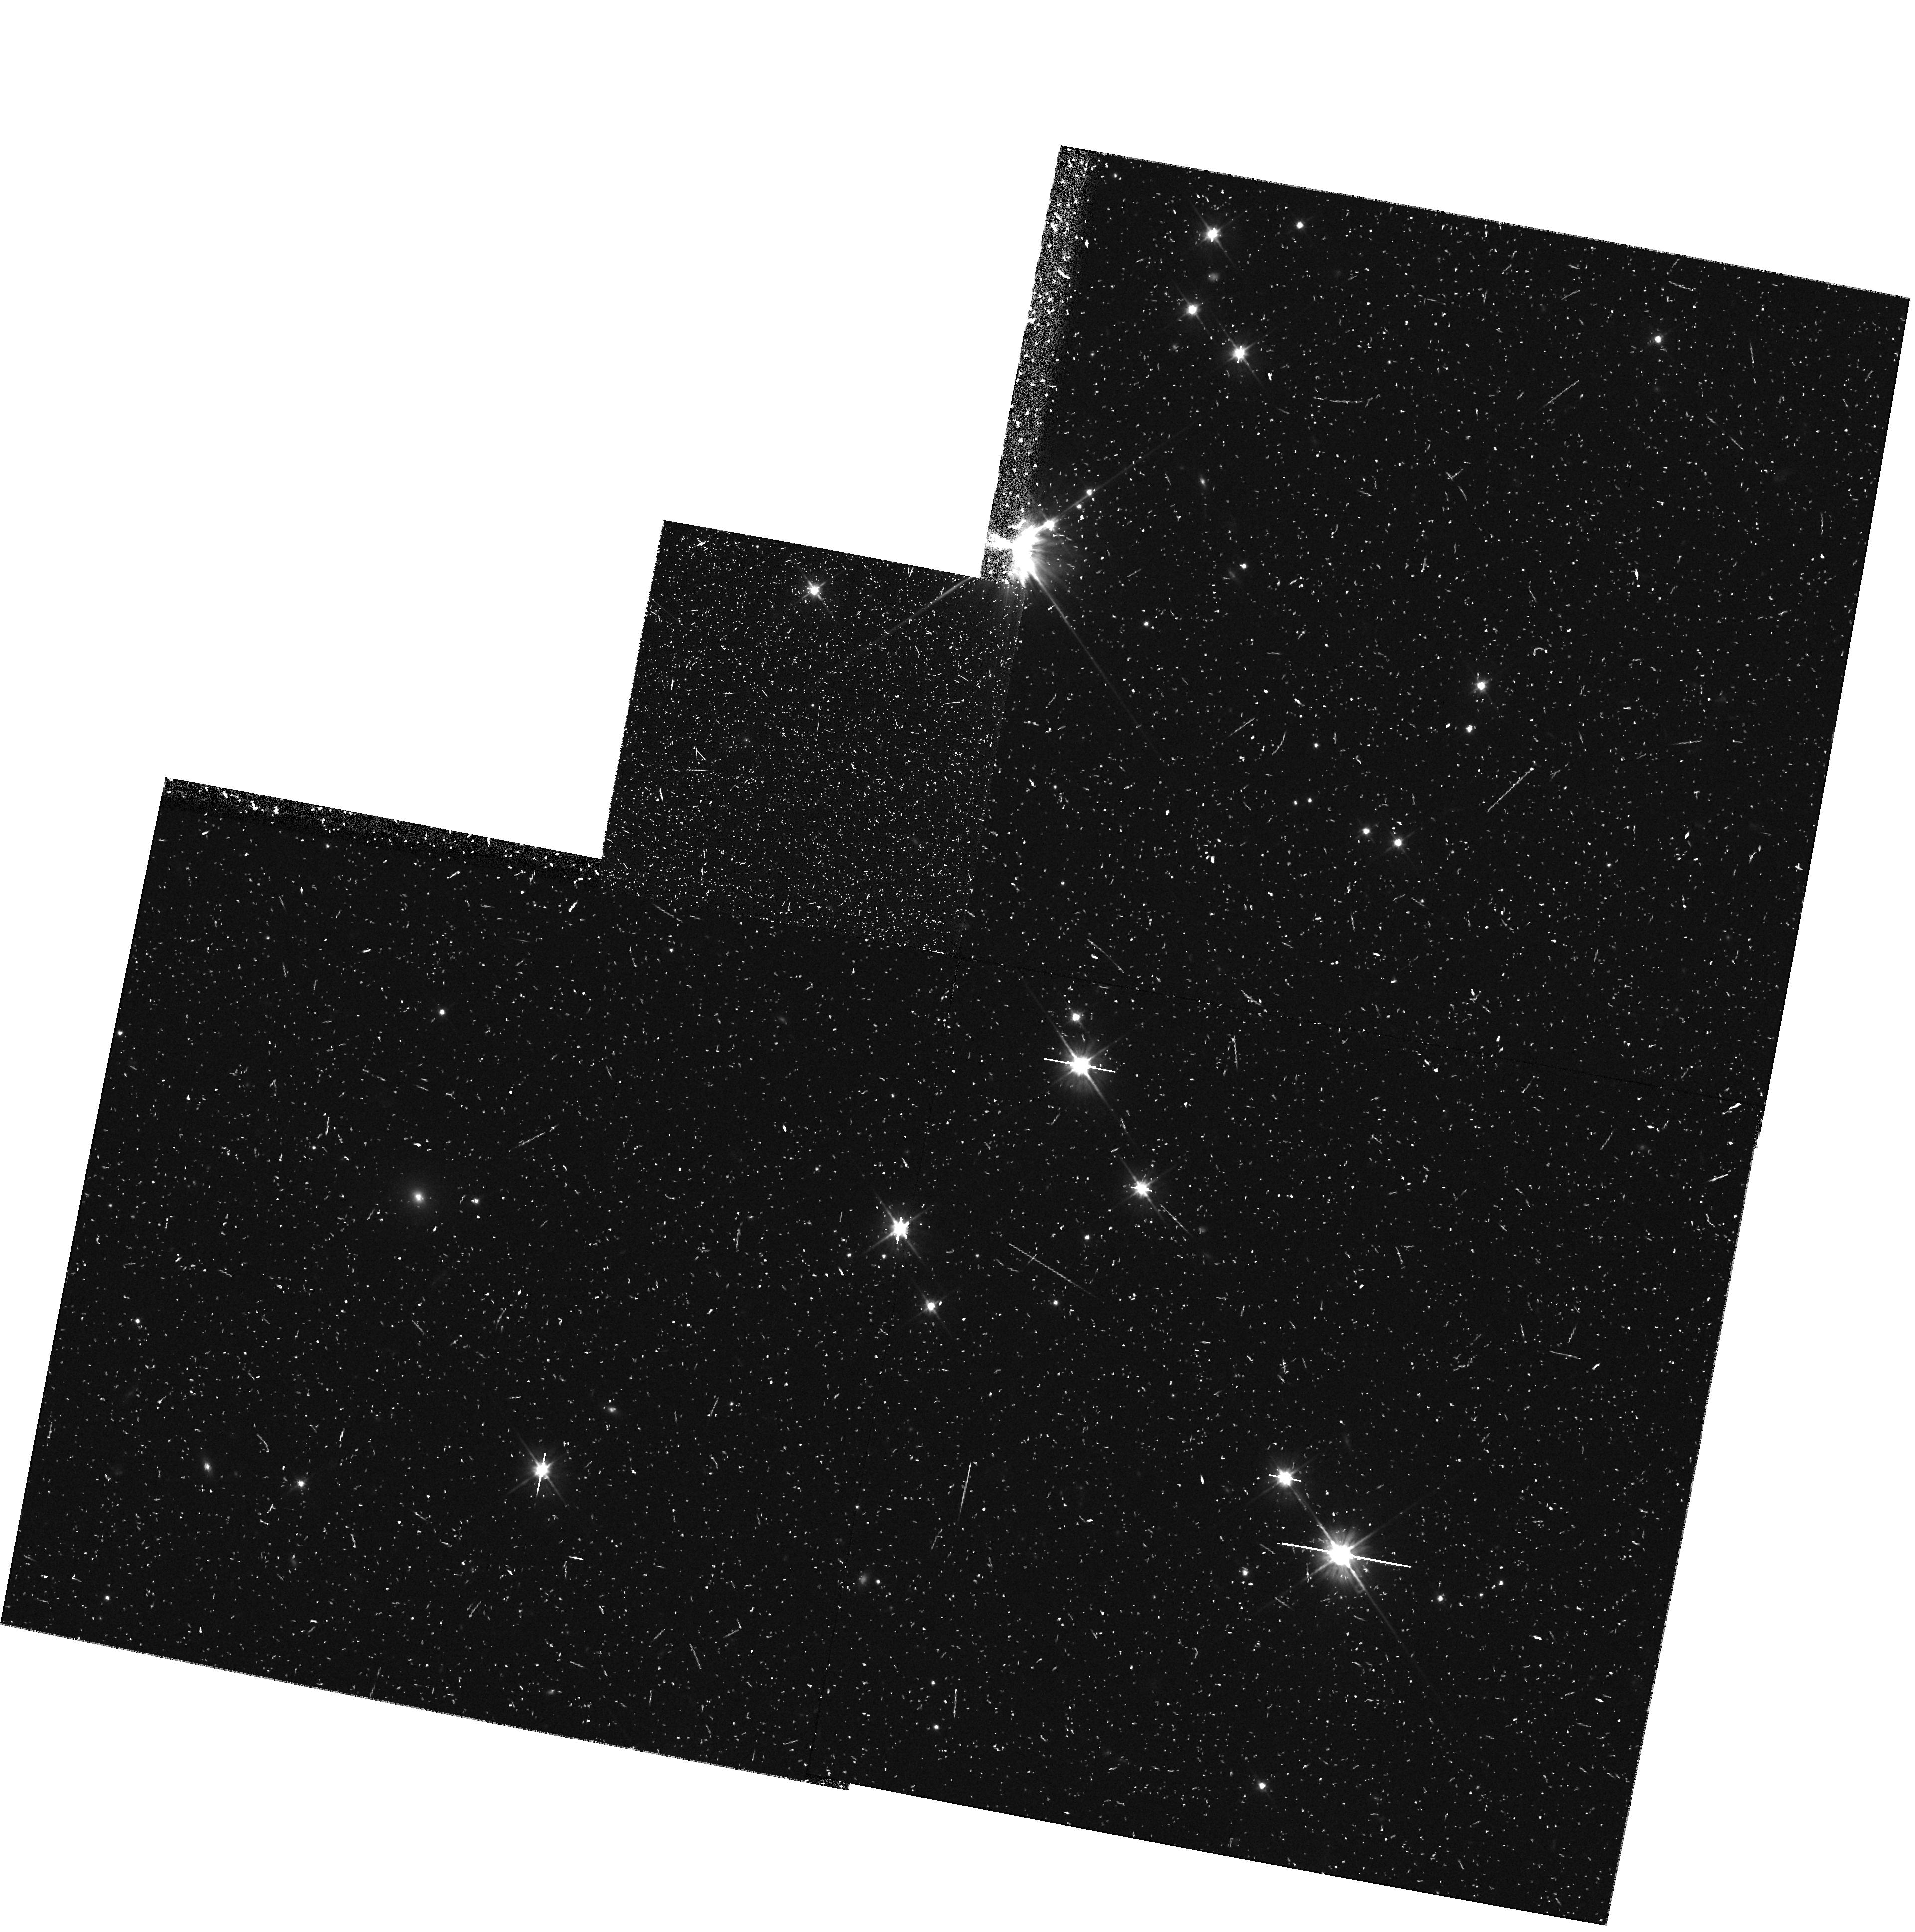
Target: field at RA 327.815°, Dec 28.729°
Instrument: WFPC2/PC
Filter: F606W
Exposure: 32 min
Observation ID: hst_7203_4p_wfpc2_pc_f606w_u3b84p

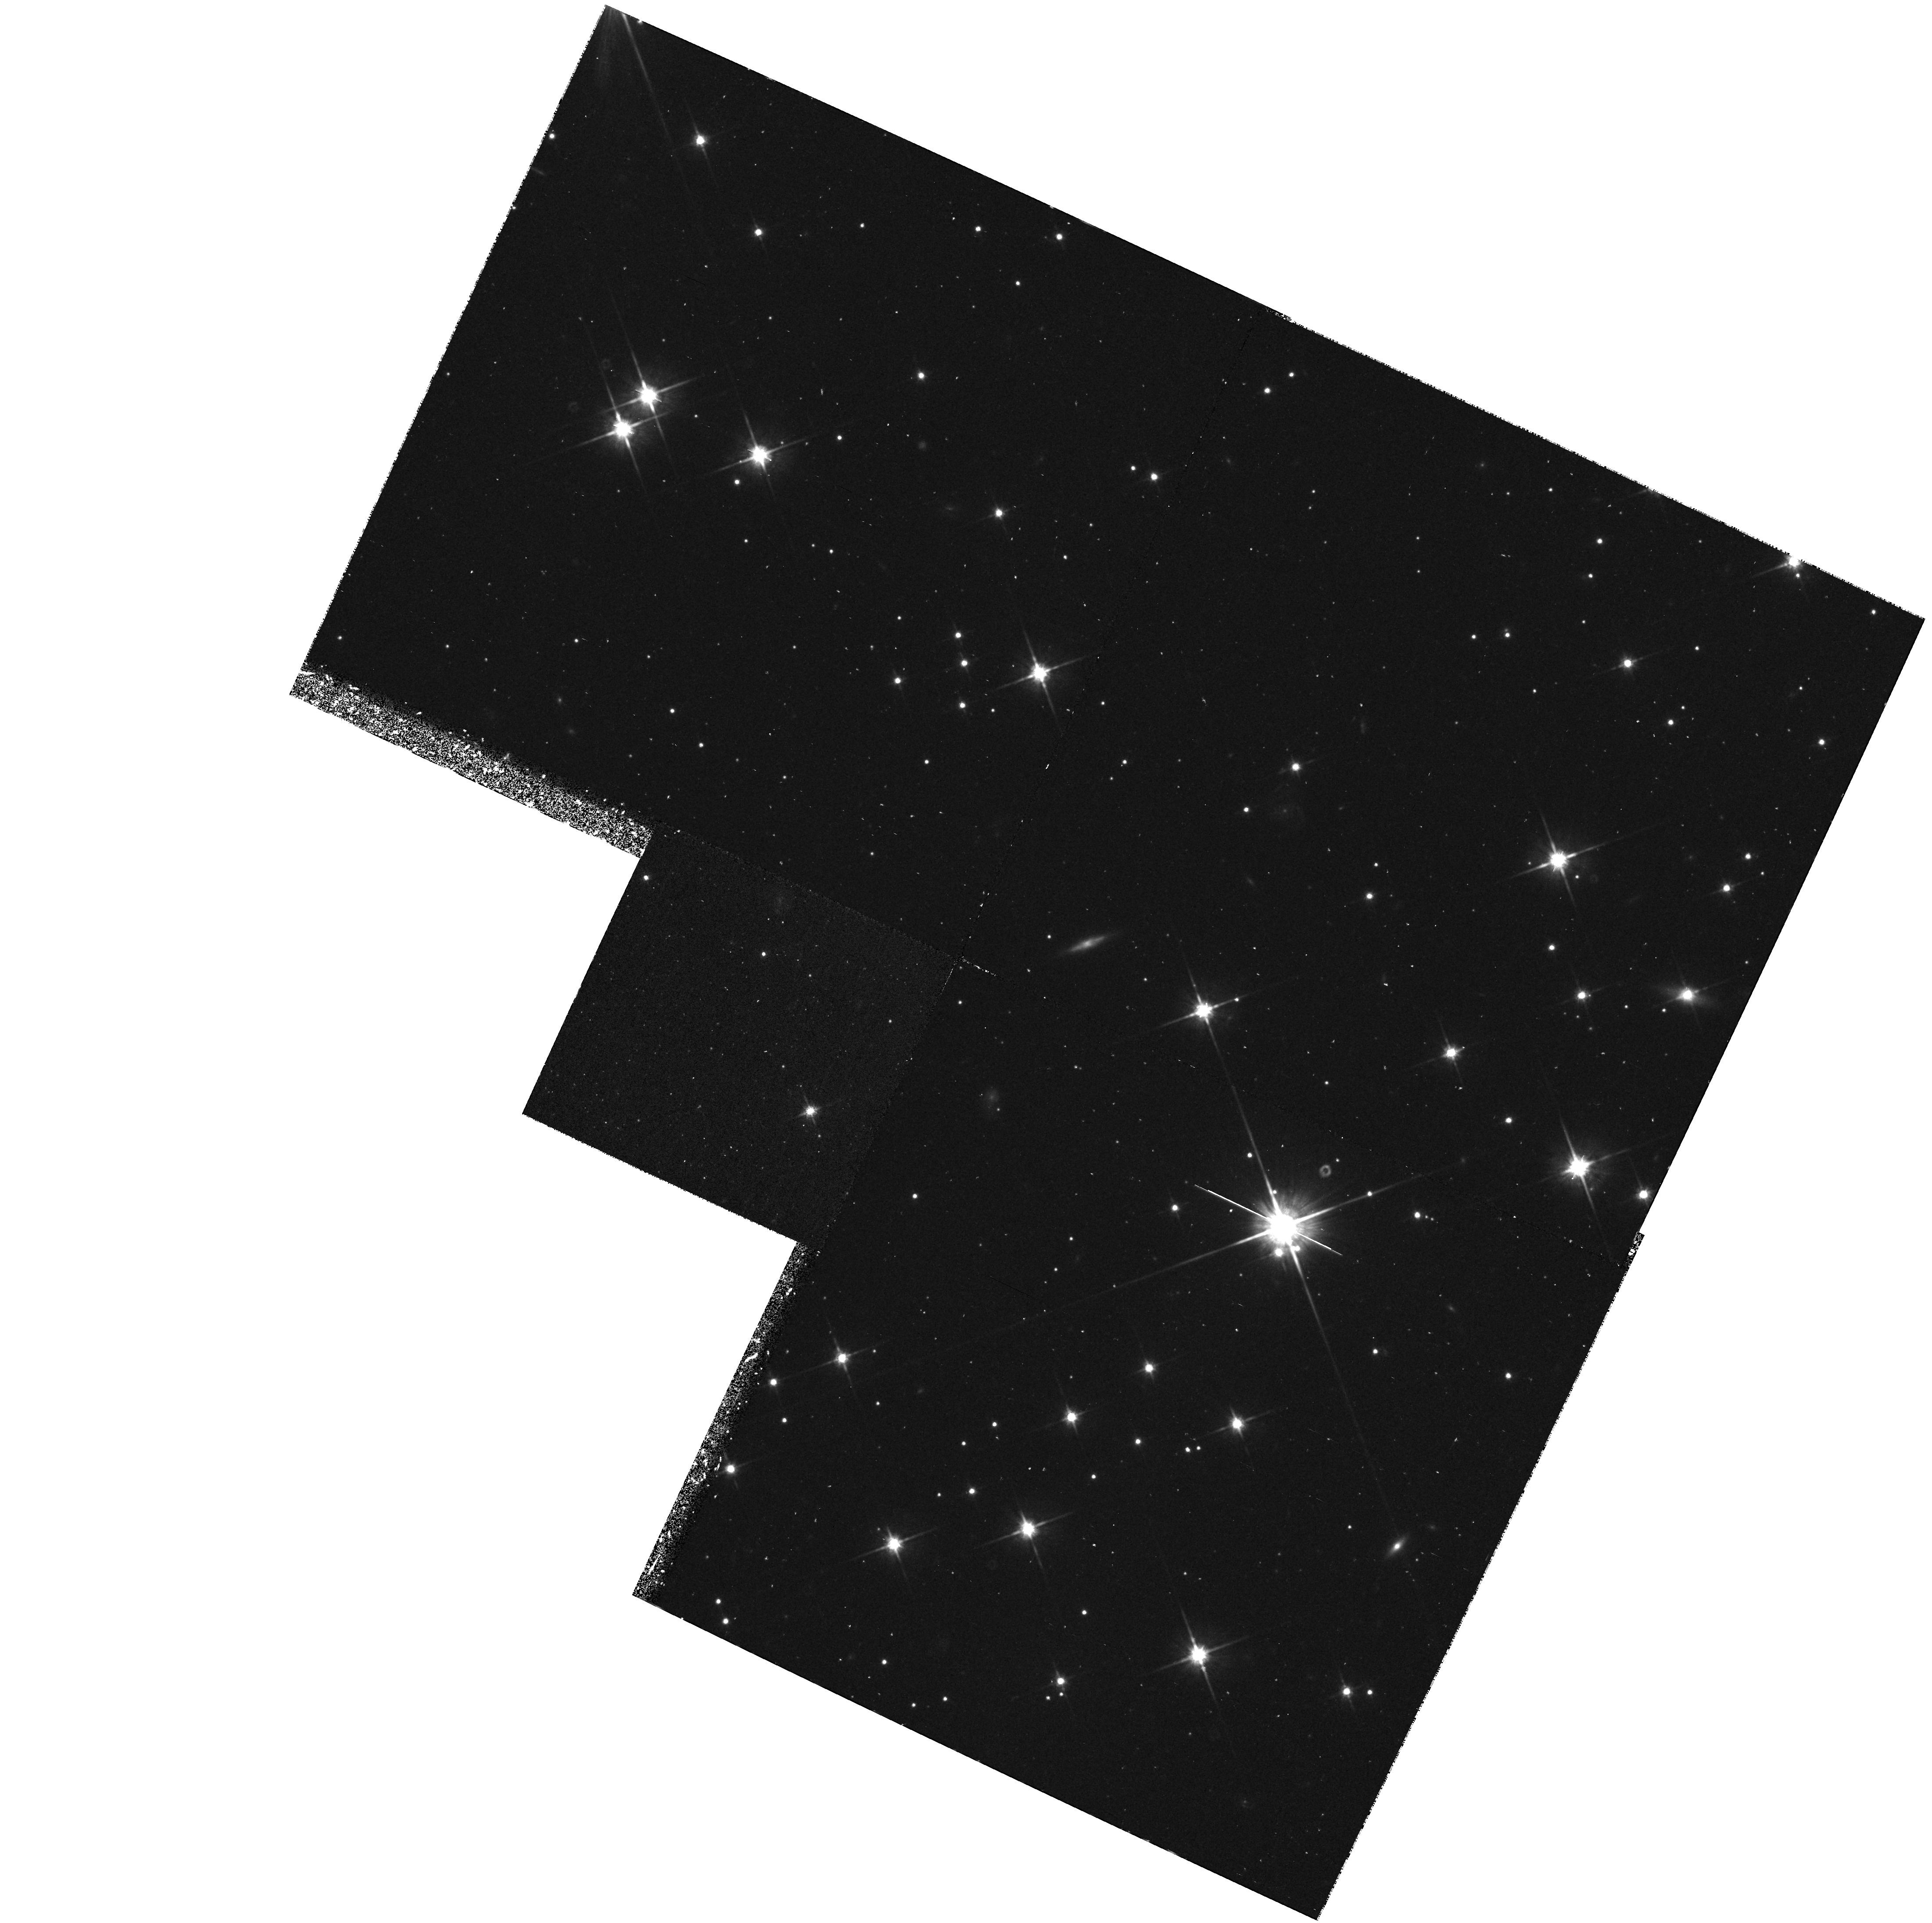
Target: field at RA 76.167°, Dec 52.782°
Instrument: WFPC2/PC
Filter: F814W
Exposure: 47 min
Observation ID: hst_7203_4v_wfpc2_pc_f814w_u3b84v

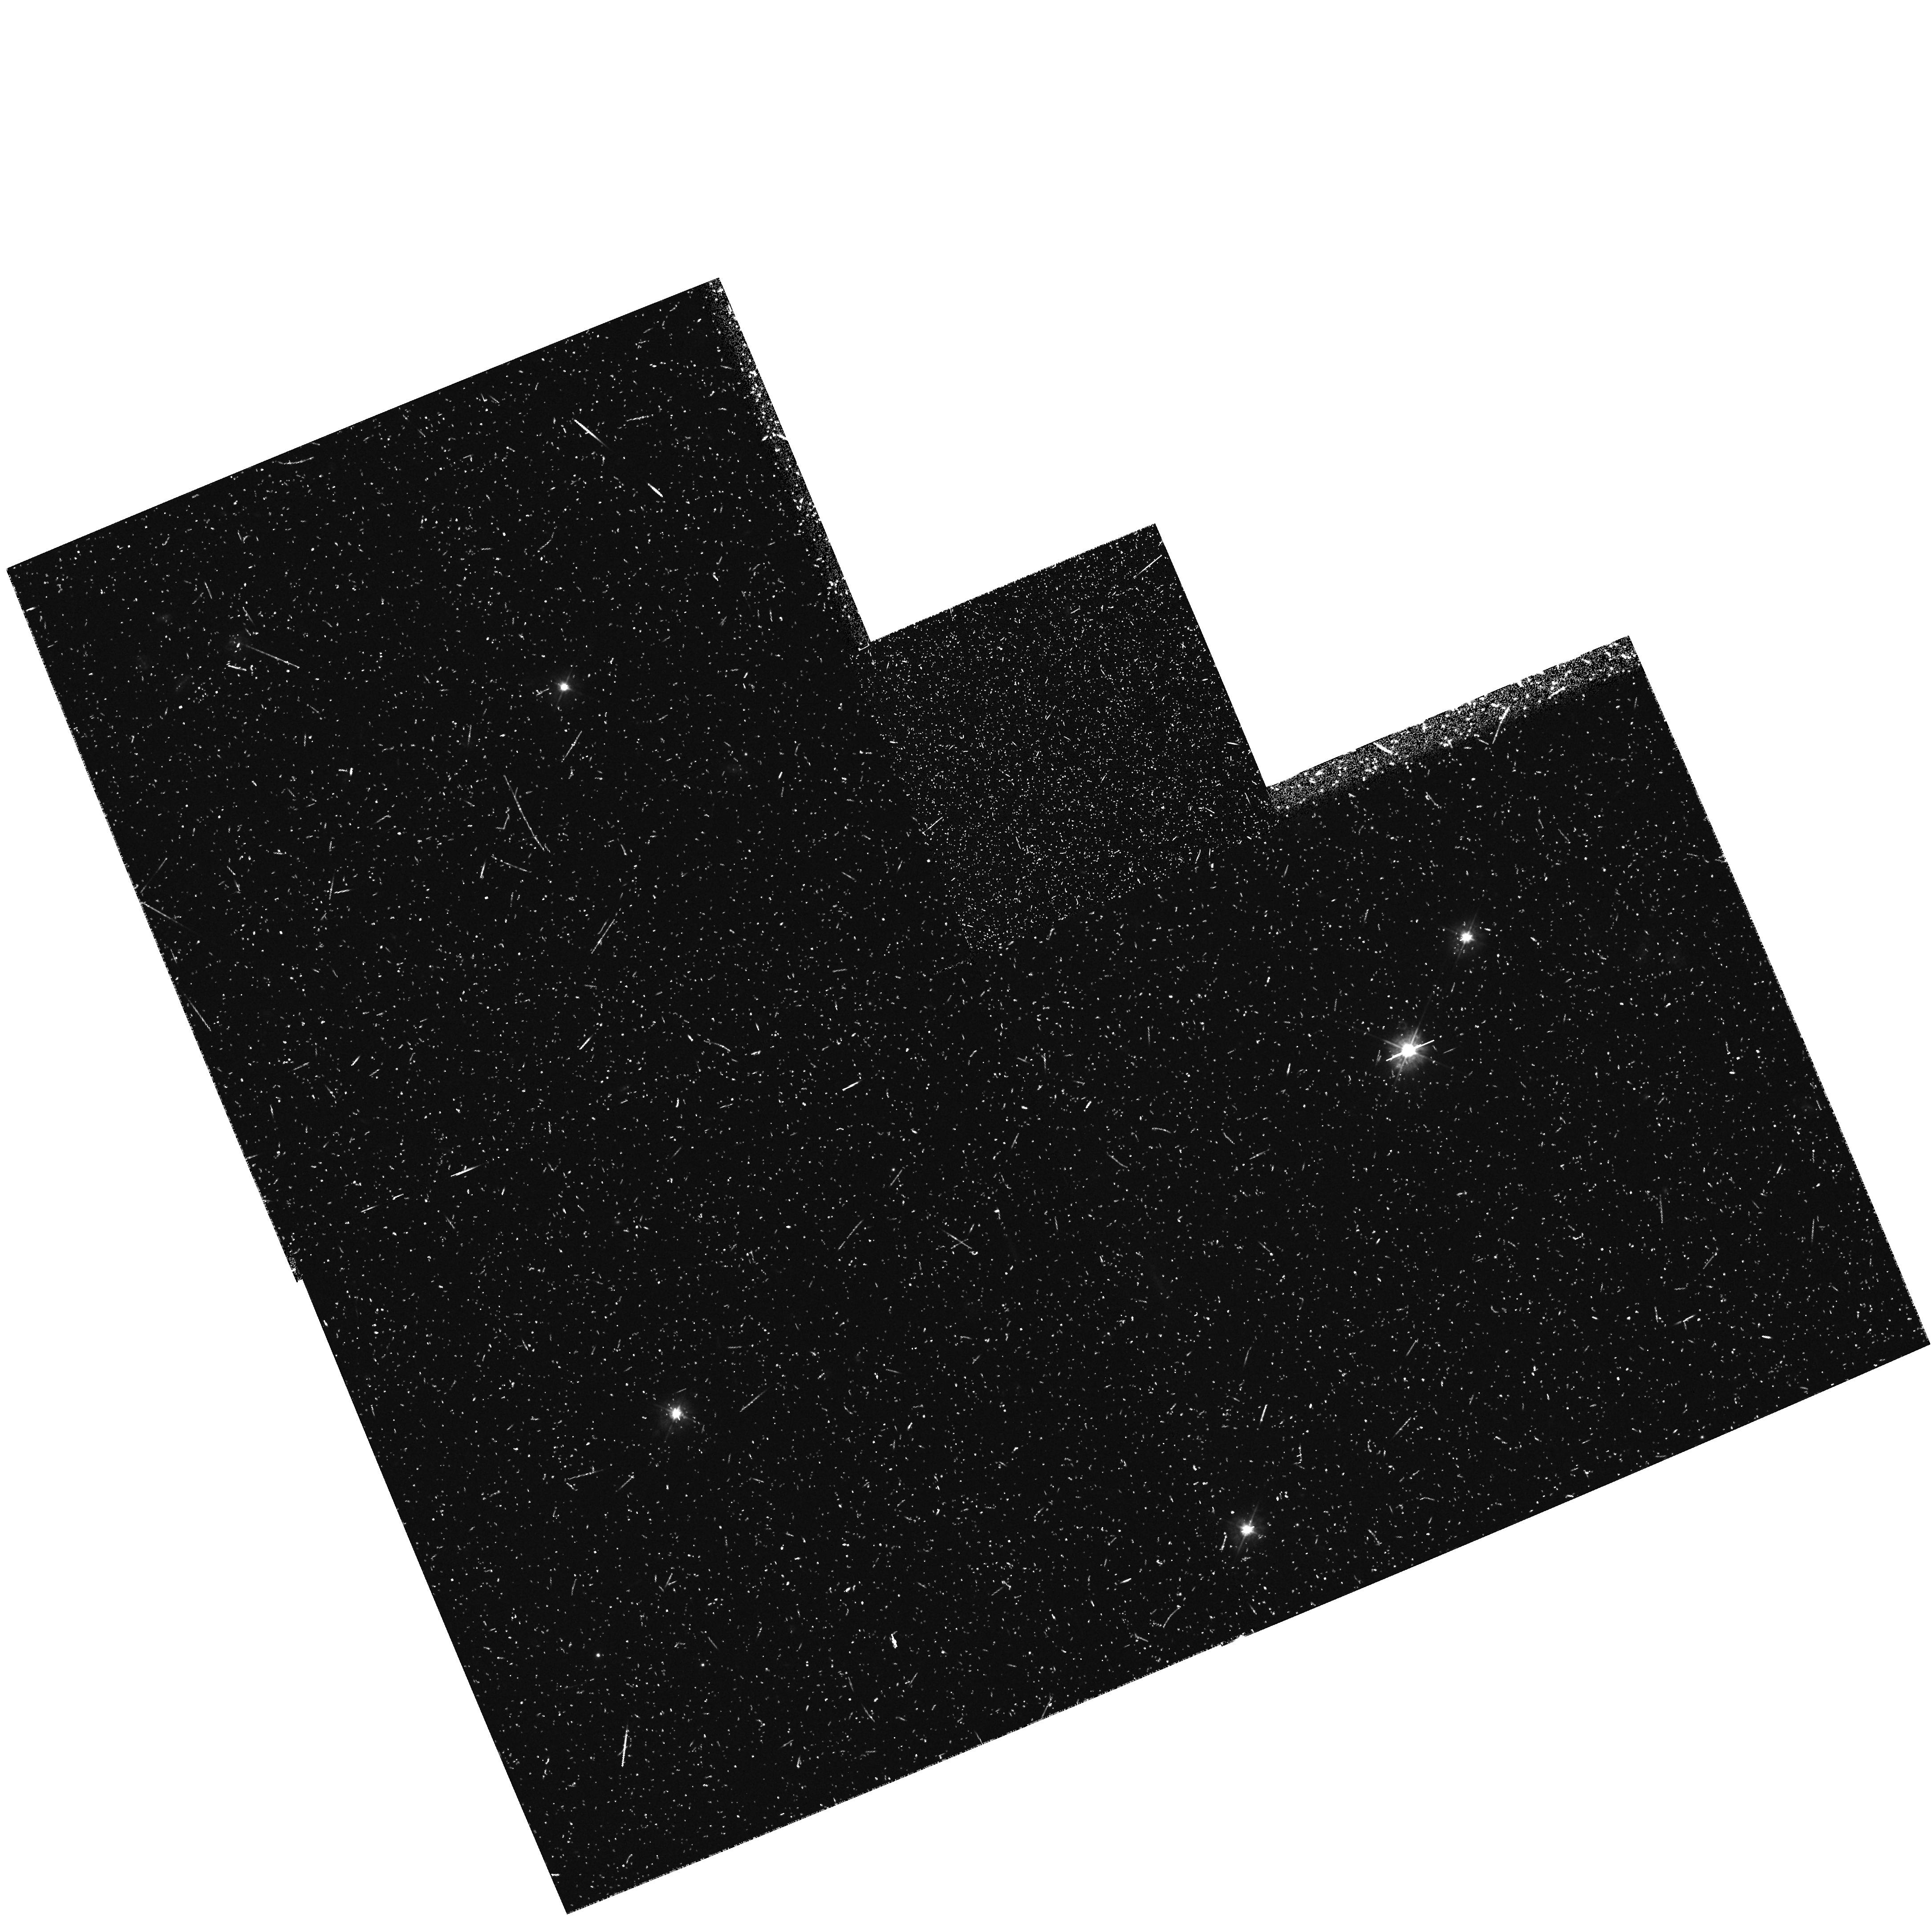
Target: field at RA 92.826°, Dec -48.801°
Instrument: WFPC2/PC
Filter: F450W
Exposure: 47 min
Observation ID: hst_7203_3r_wfpc2_pc_f450w_u3b83r

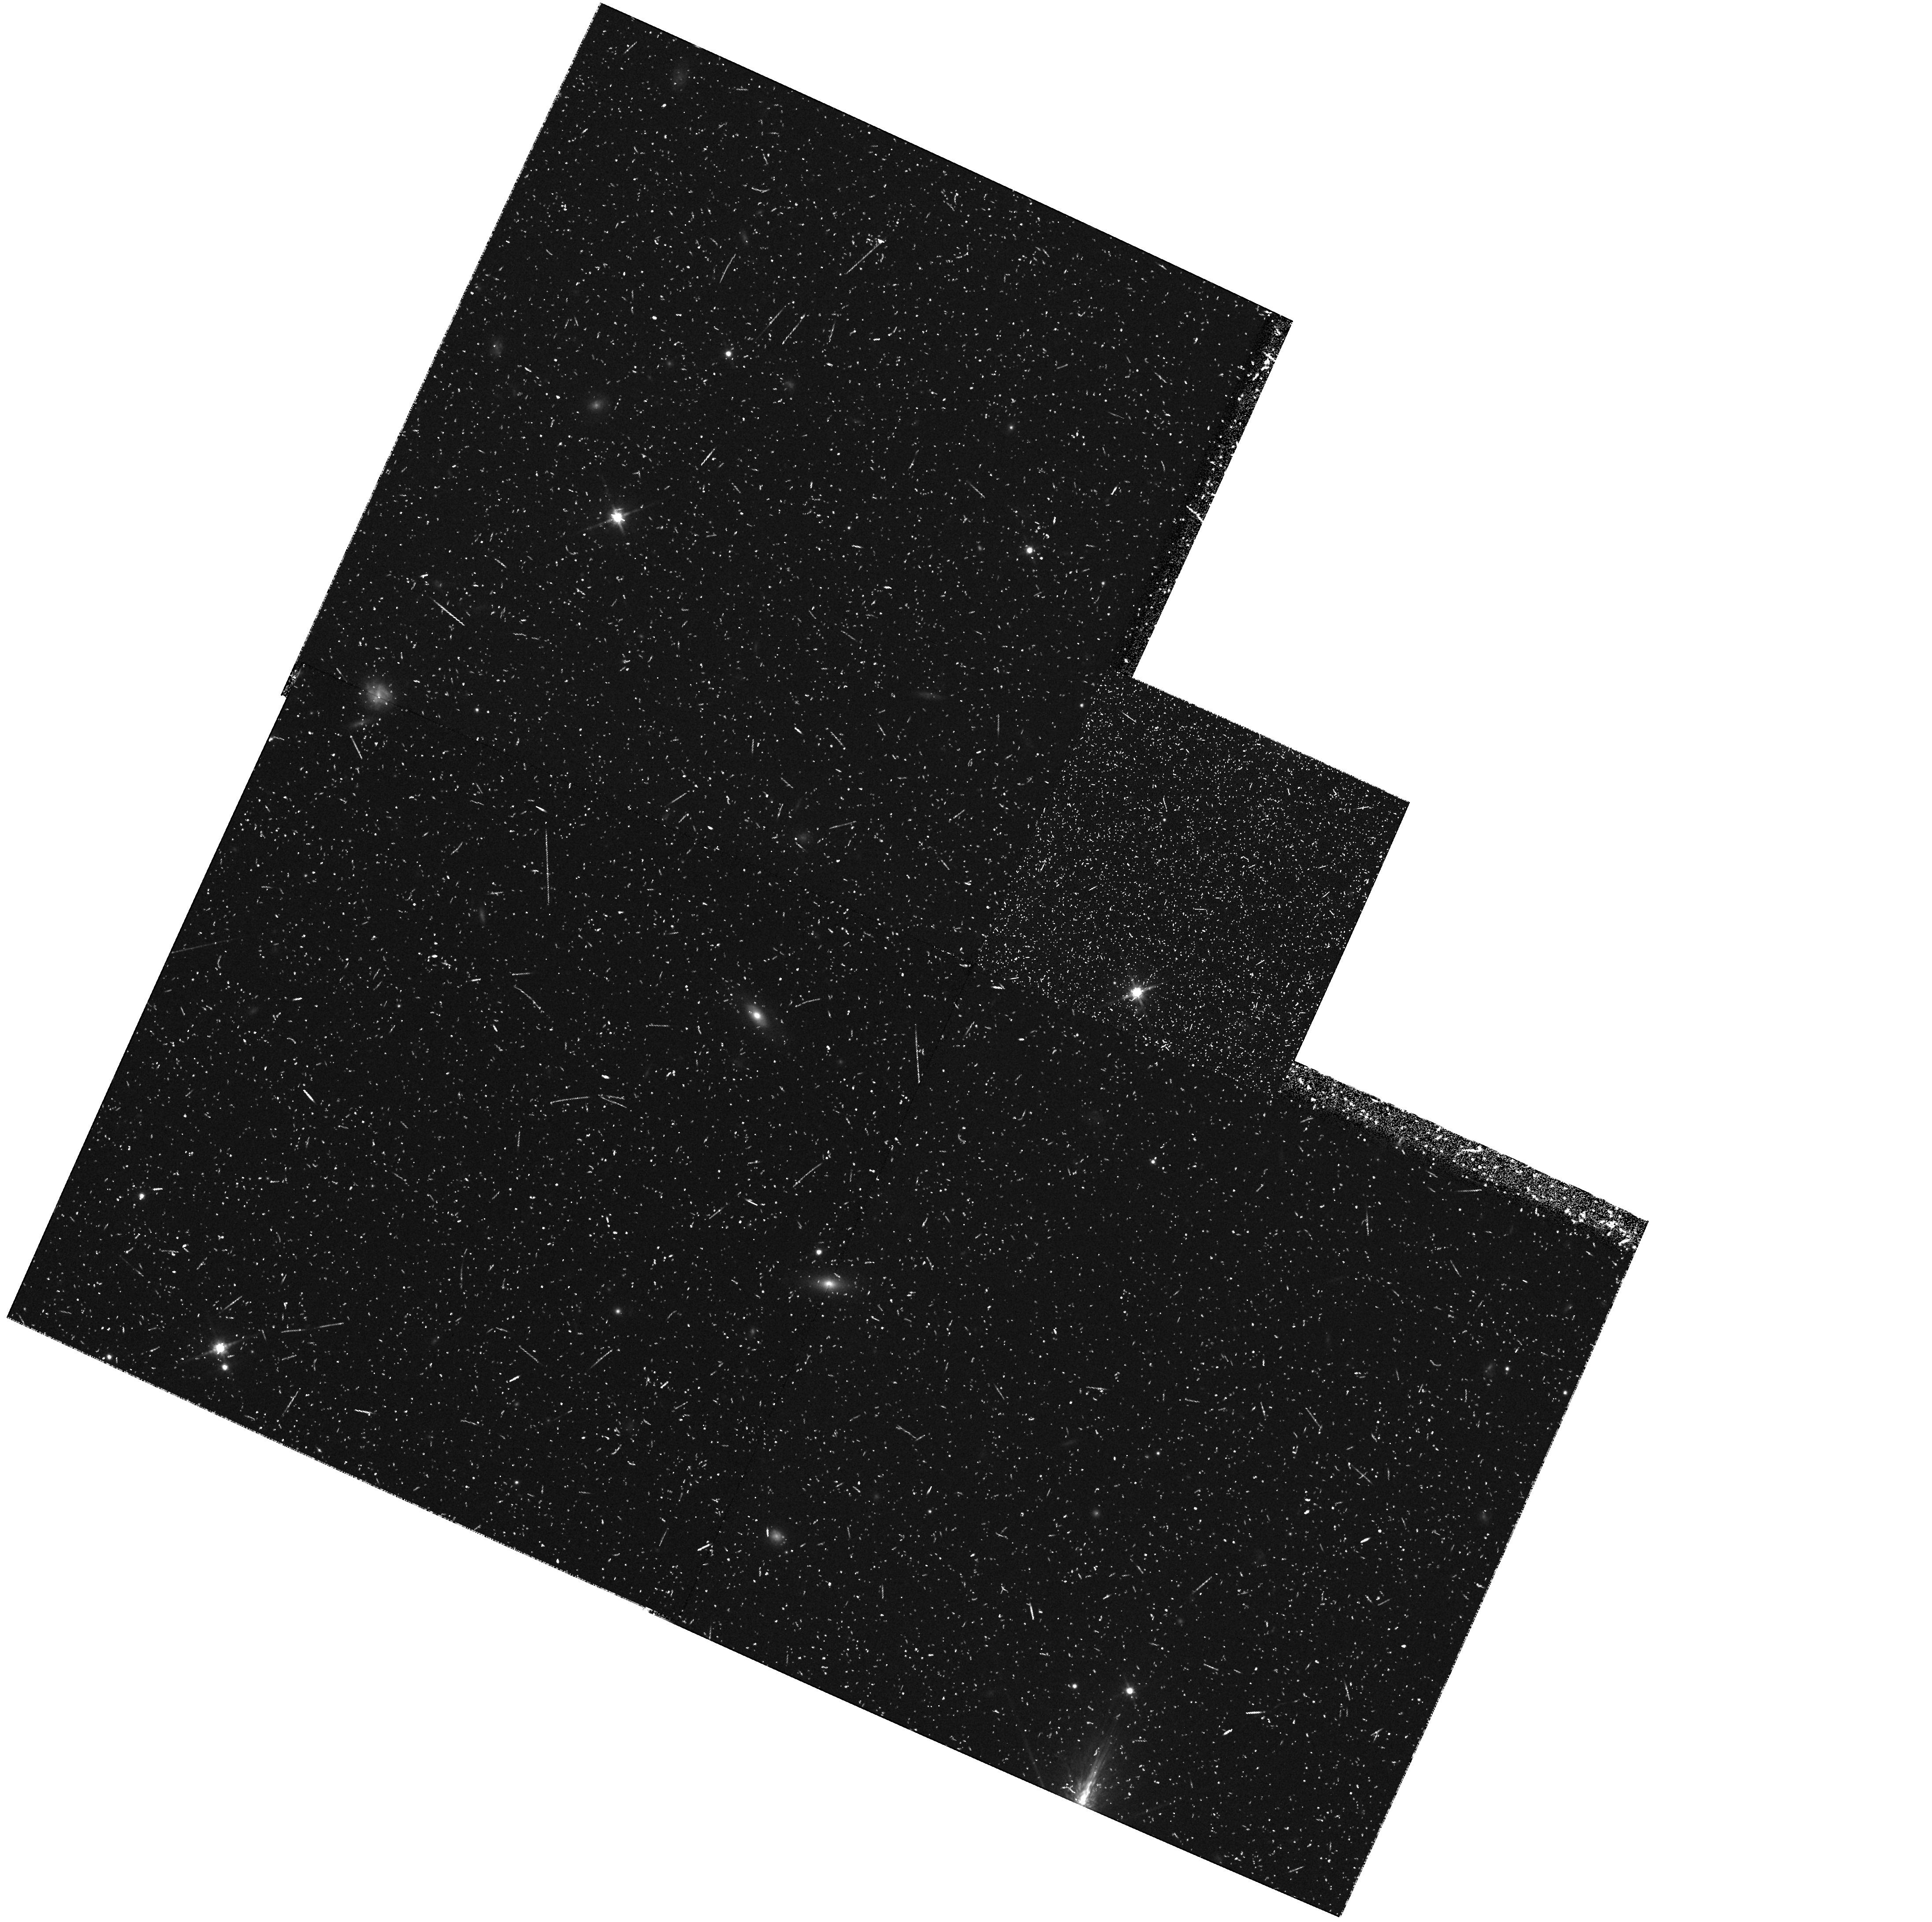
Target: field at RA 222.489°, Dec -10.102°
Instrument: WFPC2/PC
Filter: F814W
Exposure: 47 min
Observation ID: hst_7203_5k_wfpc2_pc_f814w_u3b85k

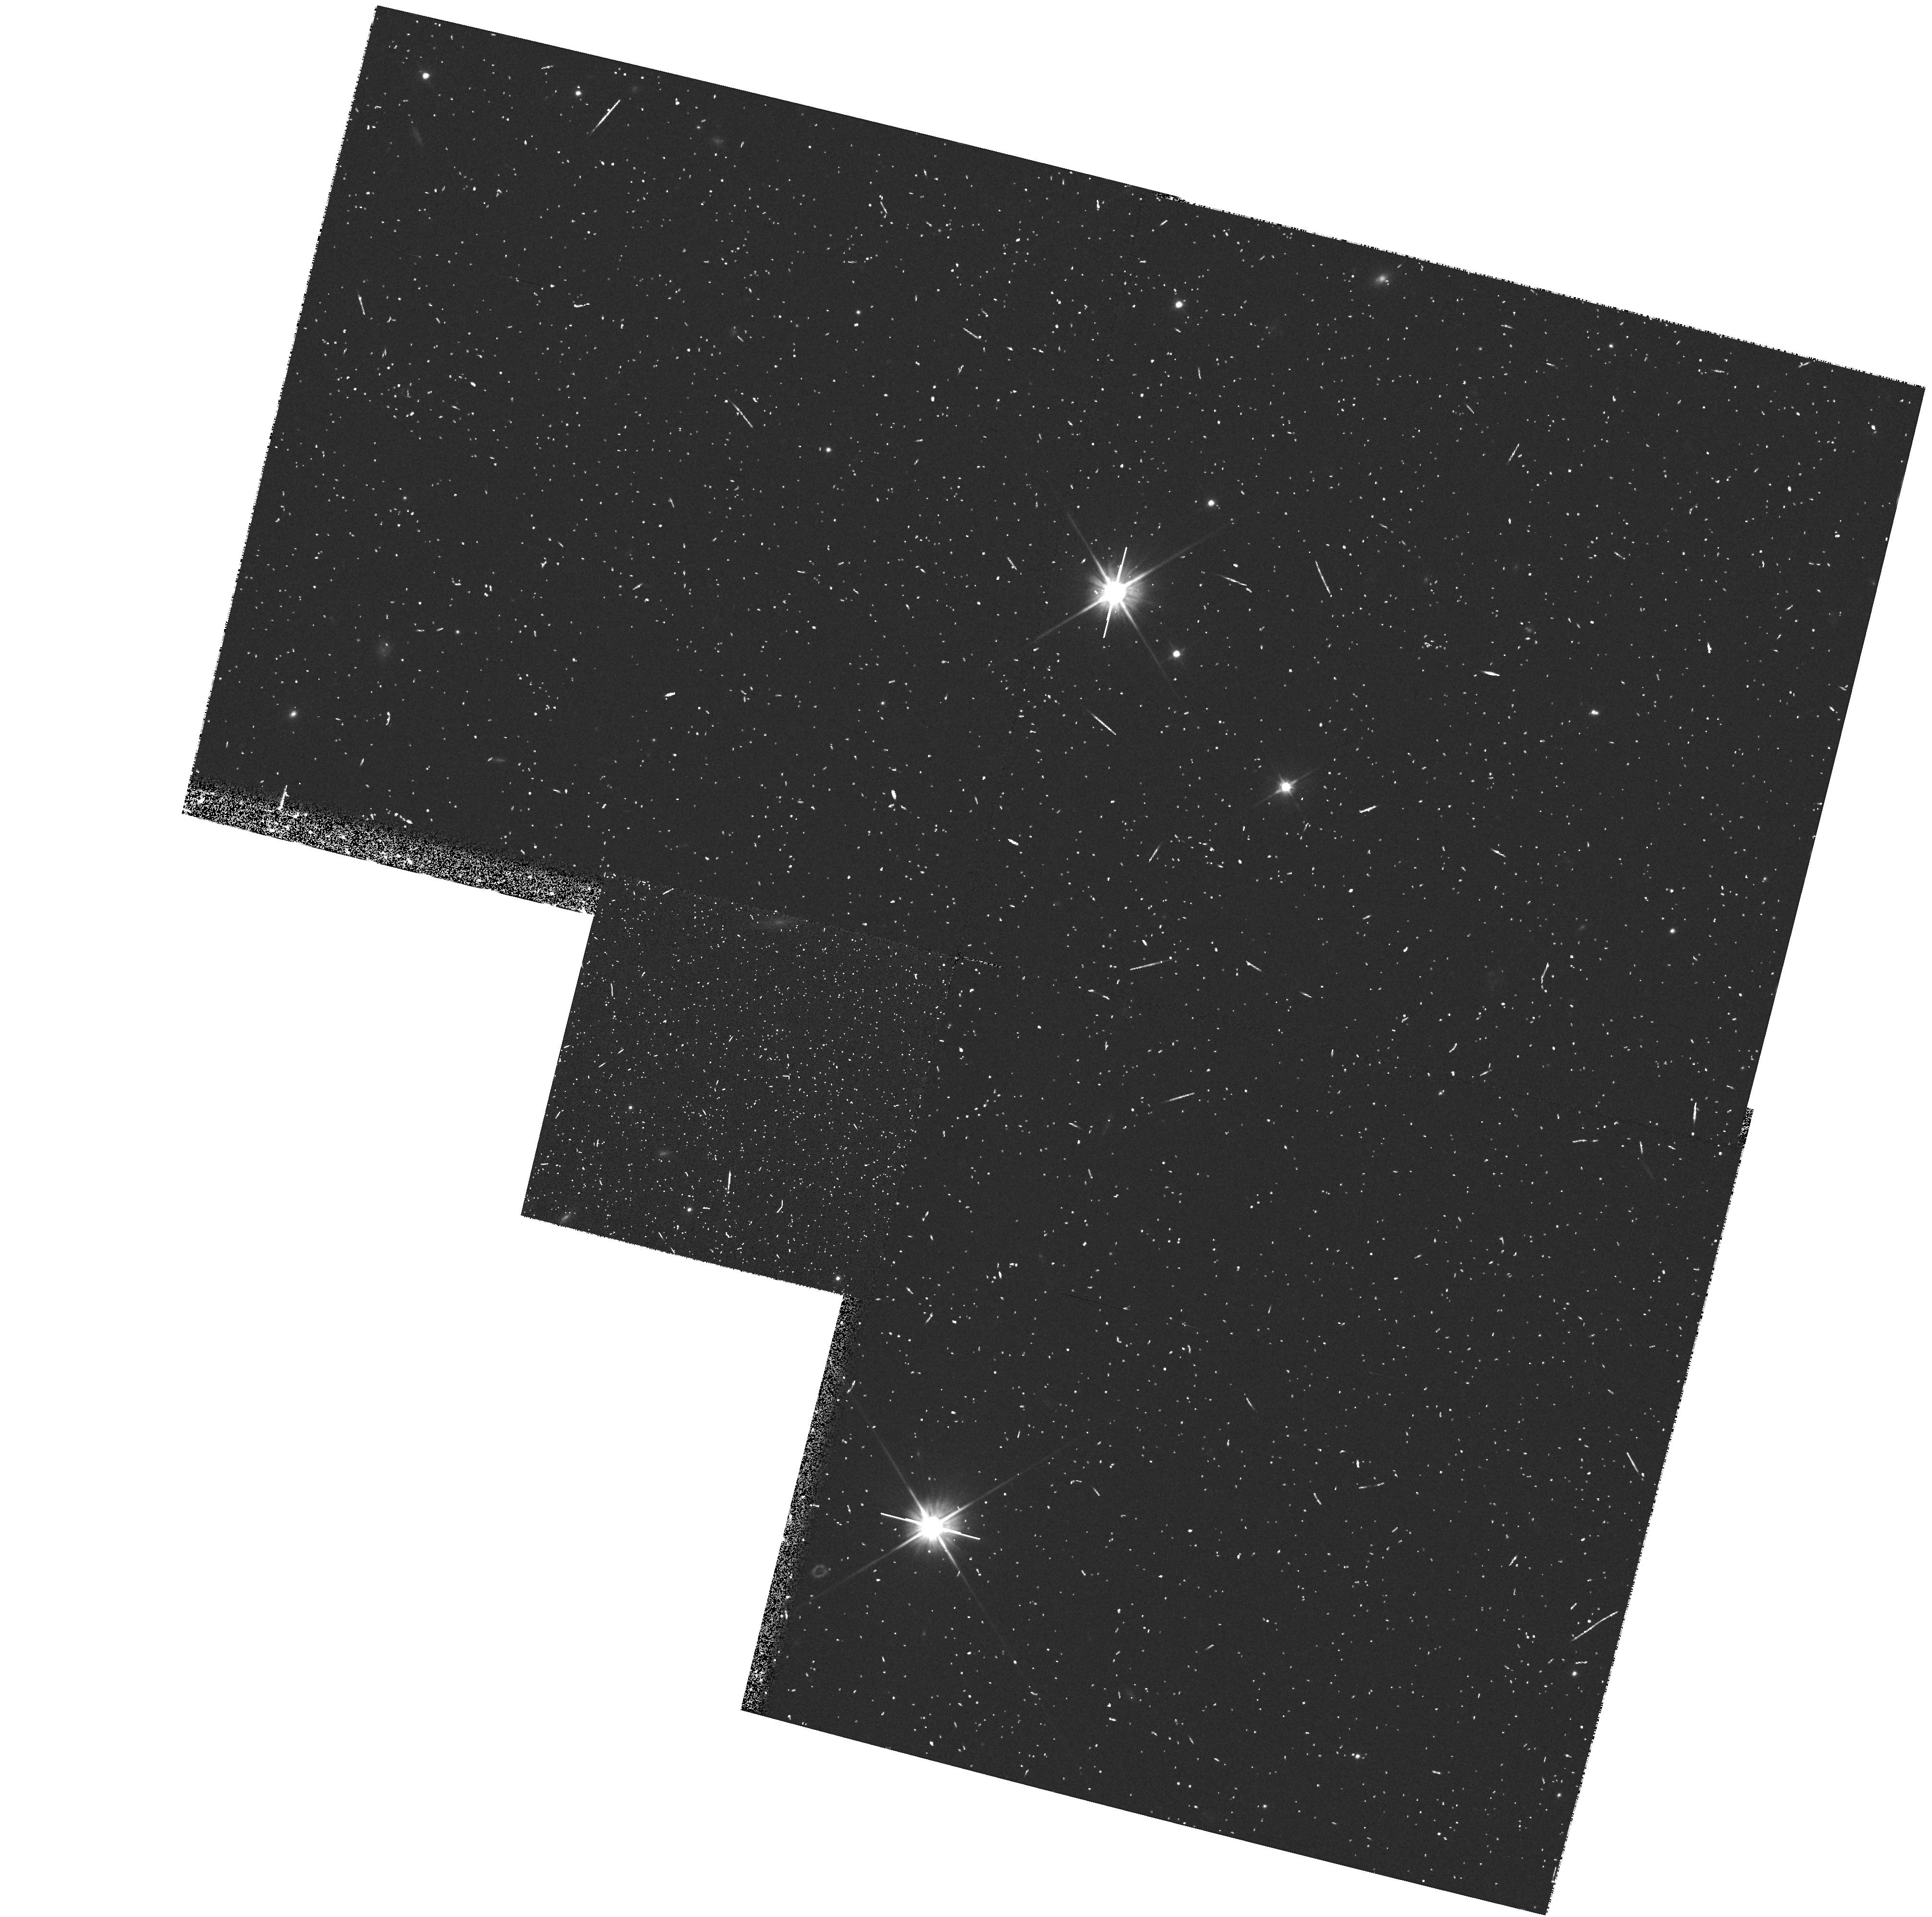
Target: field at RA 146.516°, Dec -24.450°
Instrument: WFPC2/PC
Filter: F606W
Exposure: 10 min
Observation ID: hst_7203_79_wfpc2_pc_f606w_u3b879

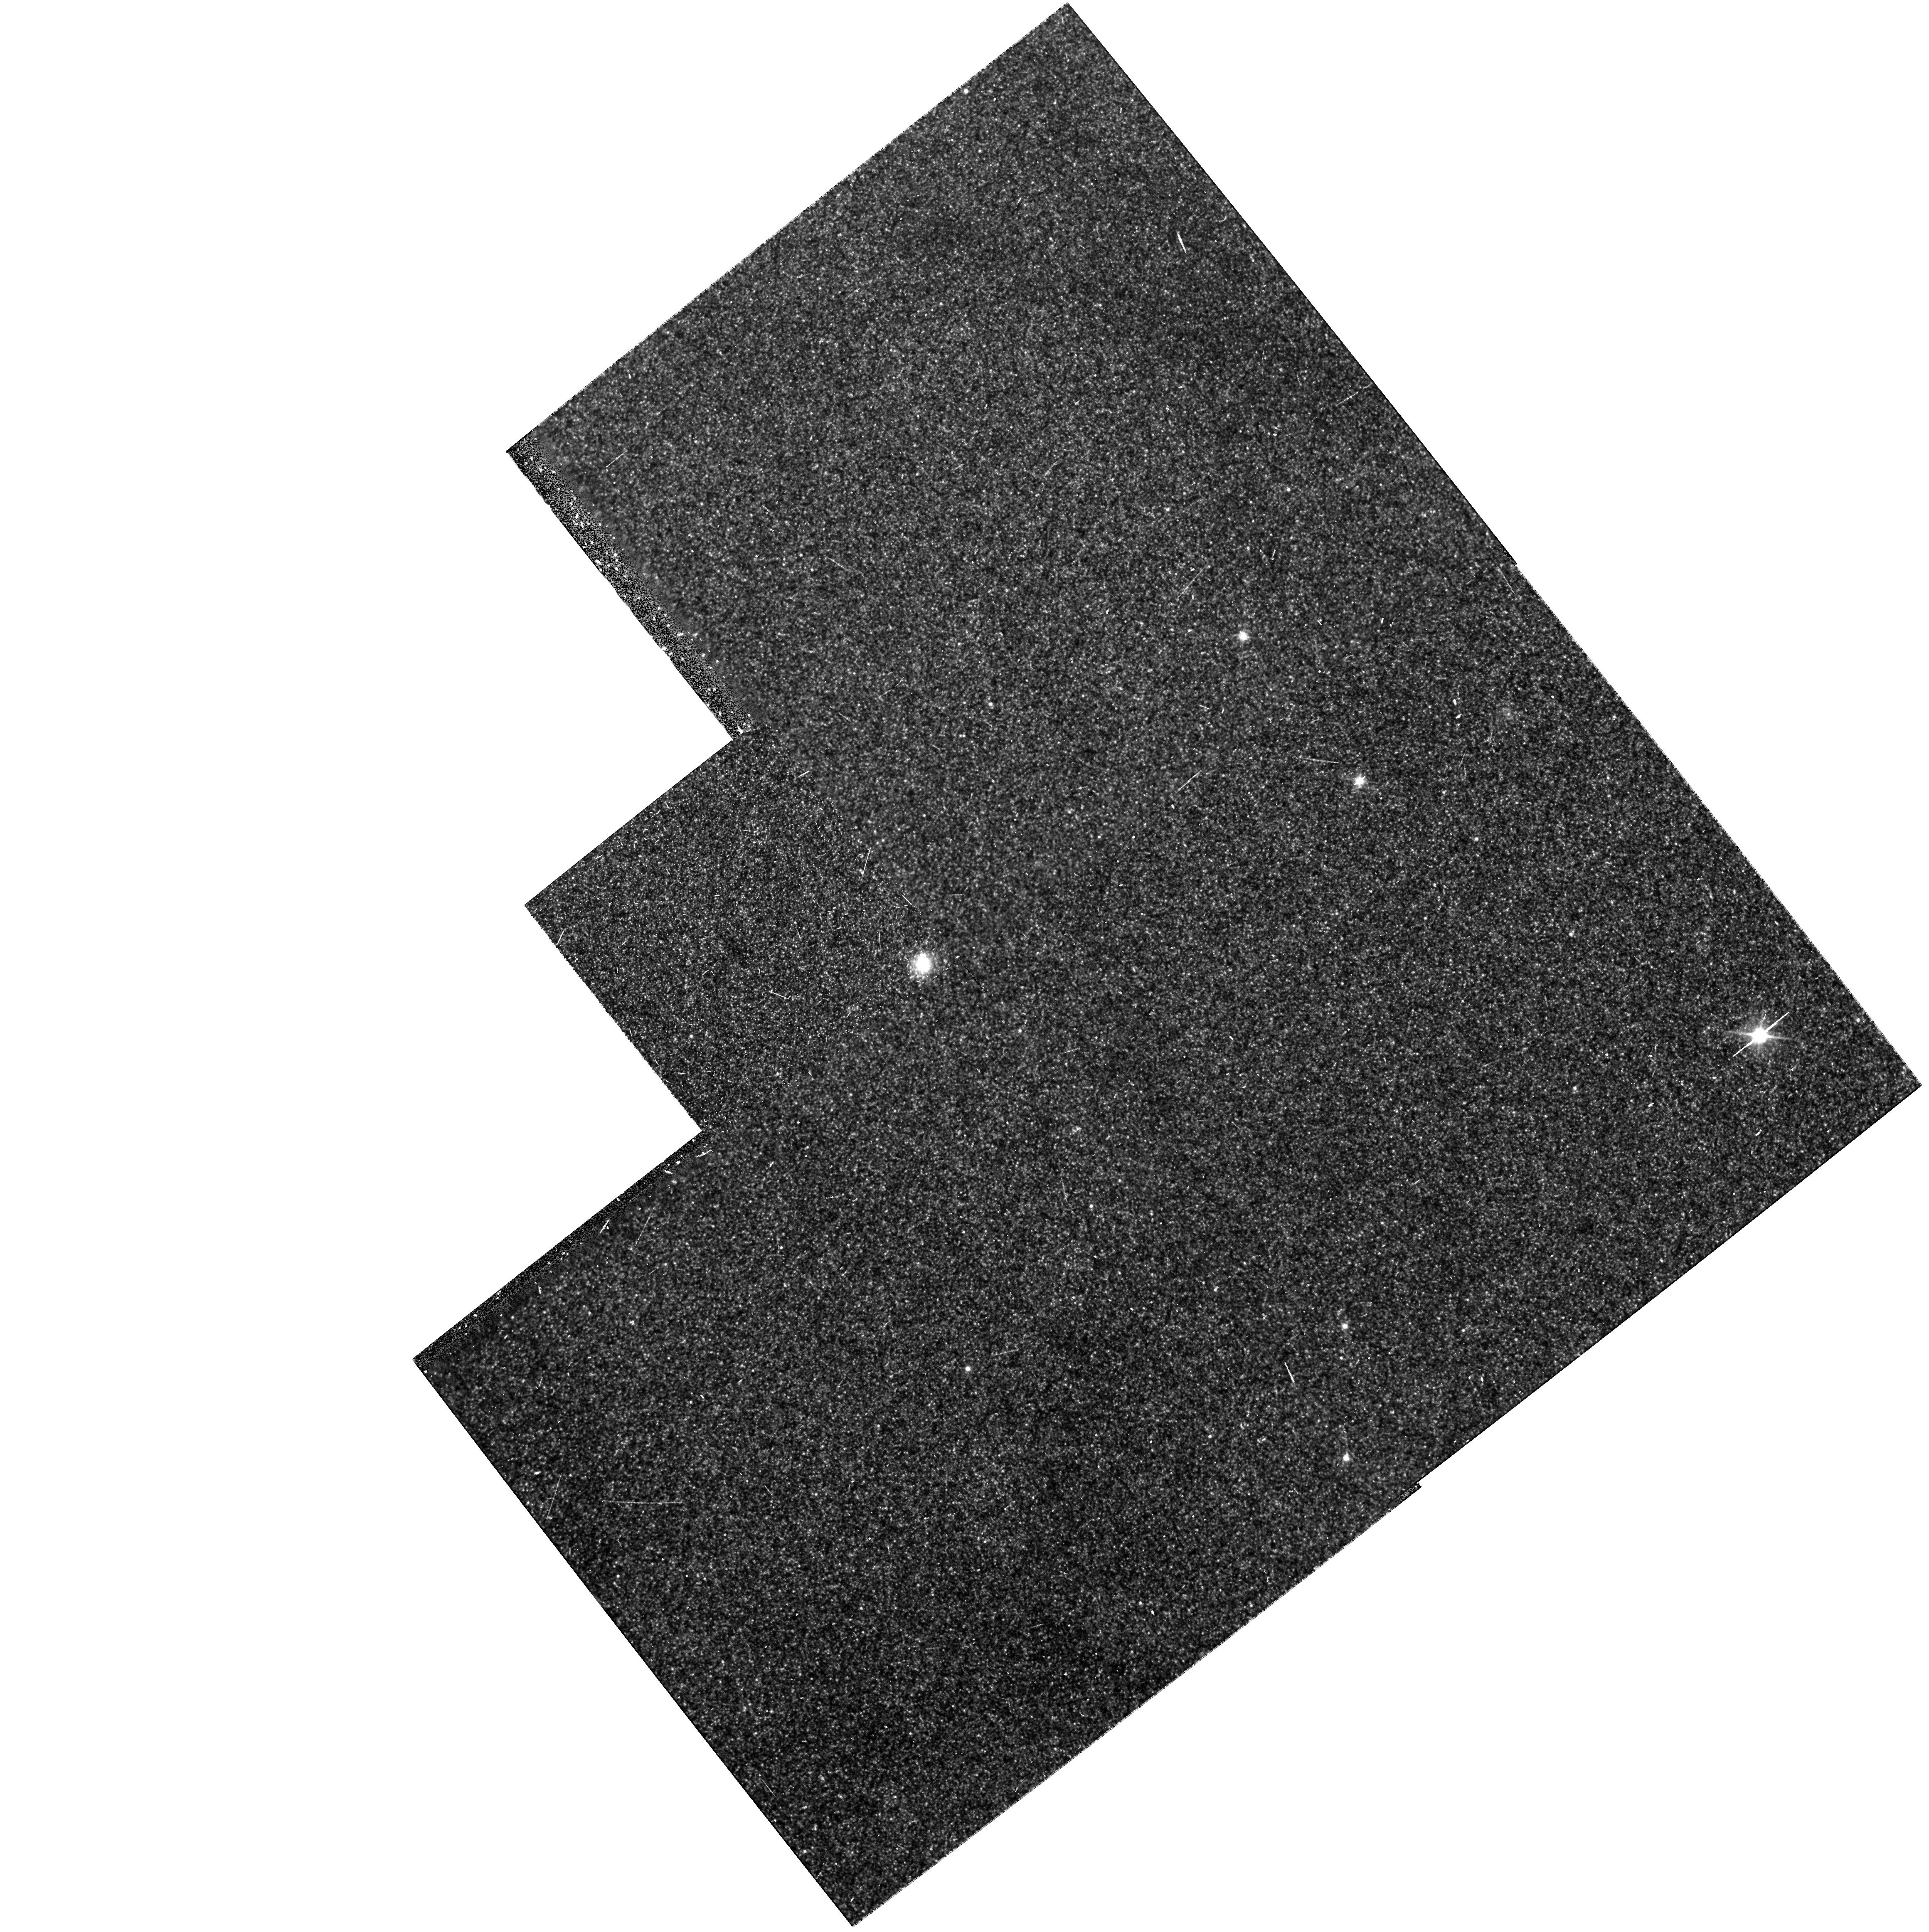
Target: field at RA 10.522°, Dec 41.132°
Instrument: WFPC2/PC
Filter: F606W
Exposure: 17 min
Observation ID: hst_7203_3x_wfpc2_pc_f606w_u3b83x

COSMOLOGY WITH THE MEDIUM DEEP SURVEY - Short Orbit Cases (PI: Griffiths, Richard E.)

Parallel MDS exposures have provided unique high resolution images which clearly supplement the primary HST surveys. For statistical programs in extragalactic and Galactic astronomy, source counts parameterized by morphology, magnitude, color, scale-length and orientation constitute an invaluable database for long term programs in cosmology, galaxy evolution and Galactic structure. We have already demonstrated fundamental progress in each of these areas during Cycle 4, with ongoing progress in Cycle 5. Highlights include the following results: (i) the observation of non-evolving and evolving (irregular) galaxy populations, the latter explaining the faint blue excess, (ii) the diversity of the irregular populations, (iii) the bulk of the familiar Hubble sequence was in place at z ~ 0.5, (iv) the universe was dwarf-rich at z ~ 0.3-0.5, (v) the discovery of weak galaxy-galaxy shear and constraints on massive halos, (vi) constraints on Omega and Lambda using ellipticals, (vii) a low evolution of the `major merger' rate, (viii) detection of faint compact nuclei in 6\% of field galaxies at moderate z, (ix) discovery of HST-unique gravitational lenses which are powerful cosmological probes, (x) a bimodal color distribution in M87 globulars. With the level of progress and publications now well established, we request expansion of these exciting programs into Cycle 6, with an emphasis on the extraction of cosmological parameters.